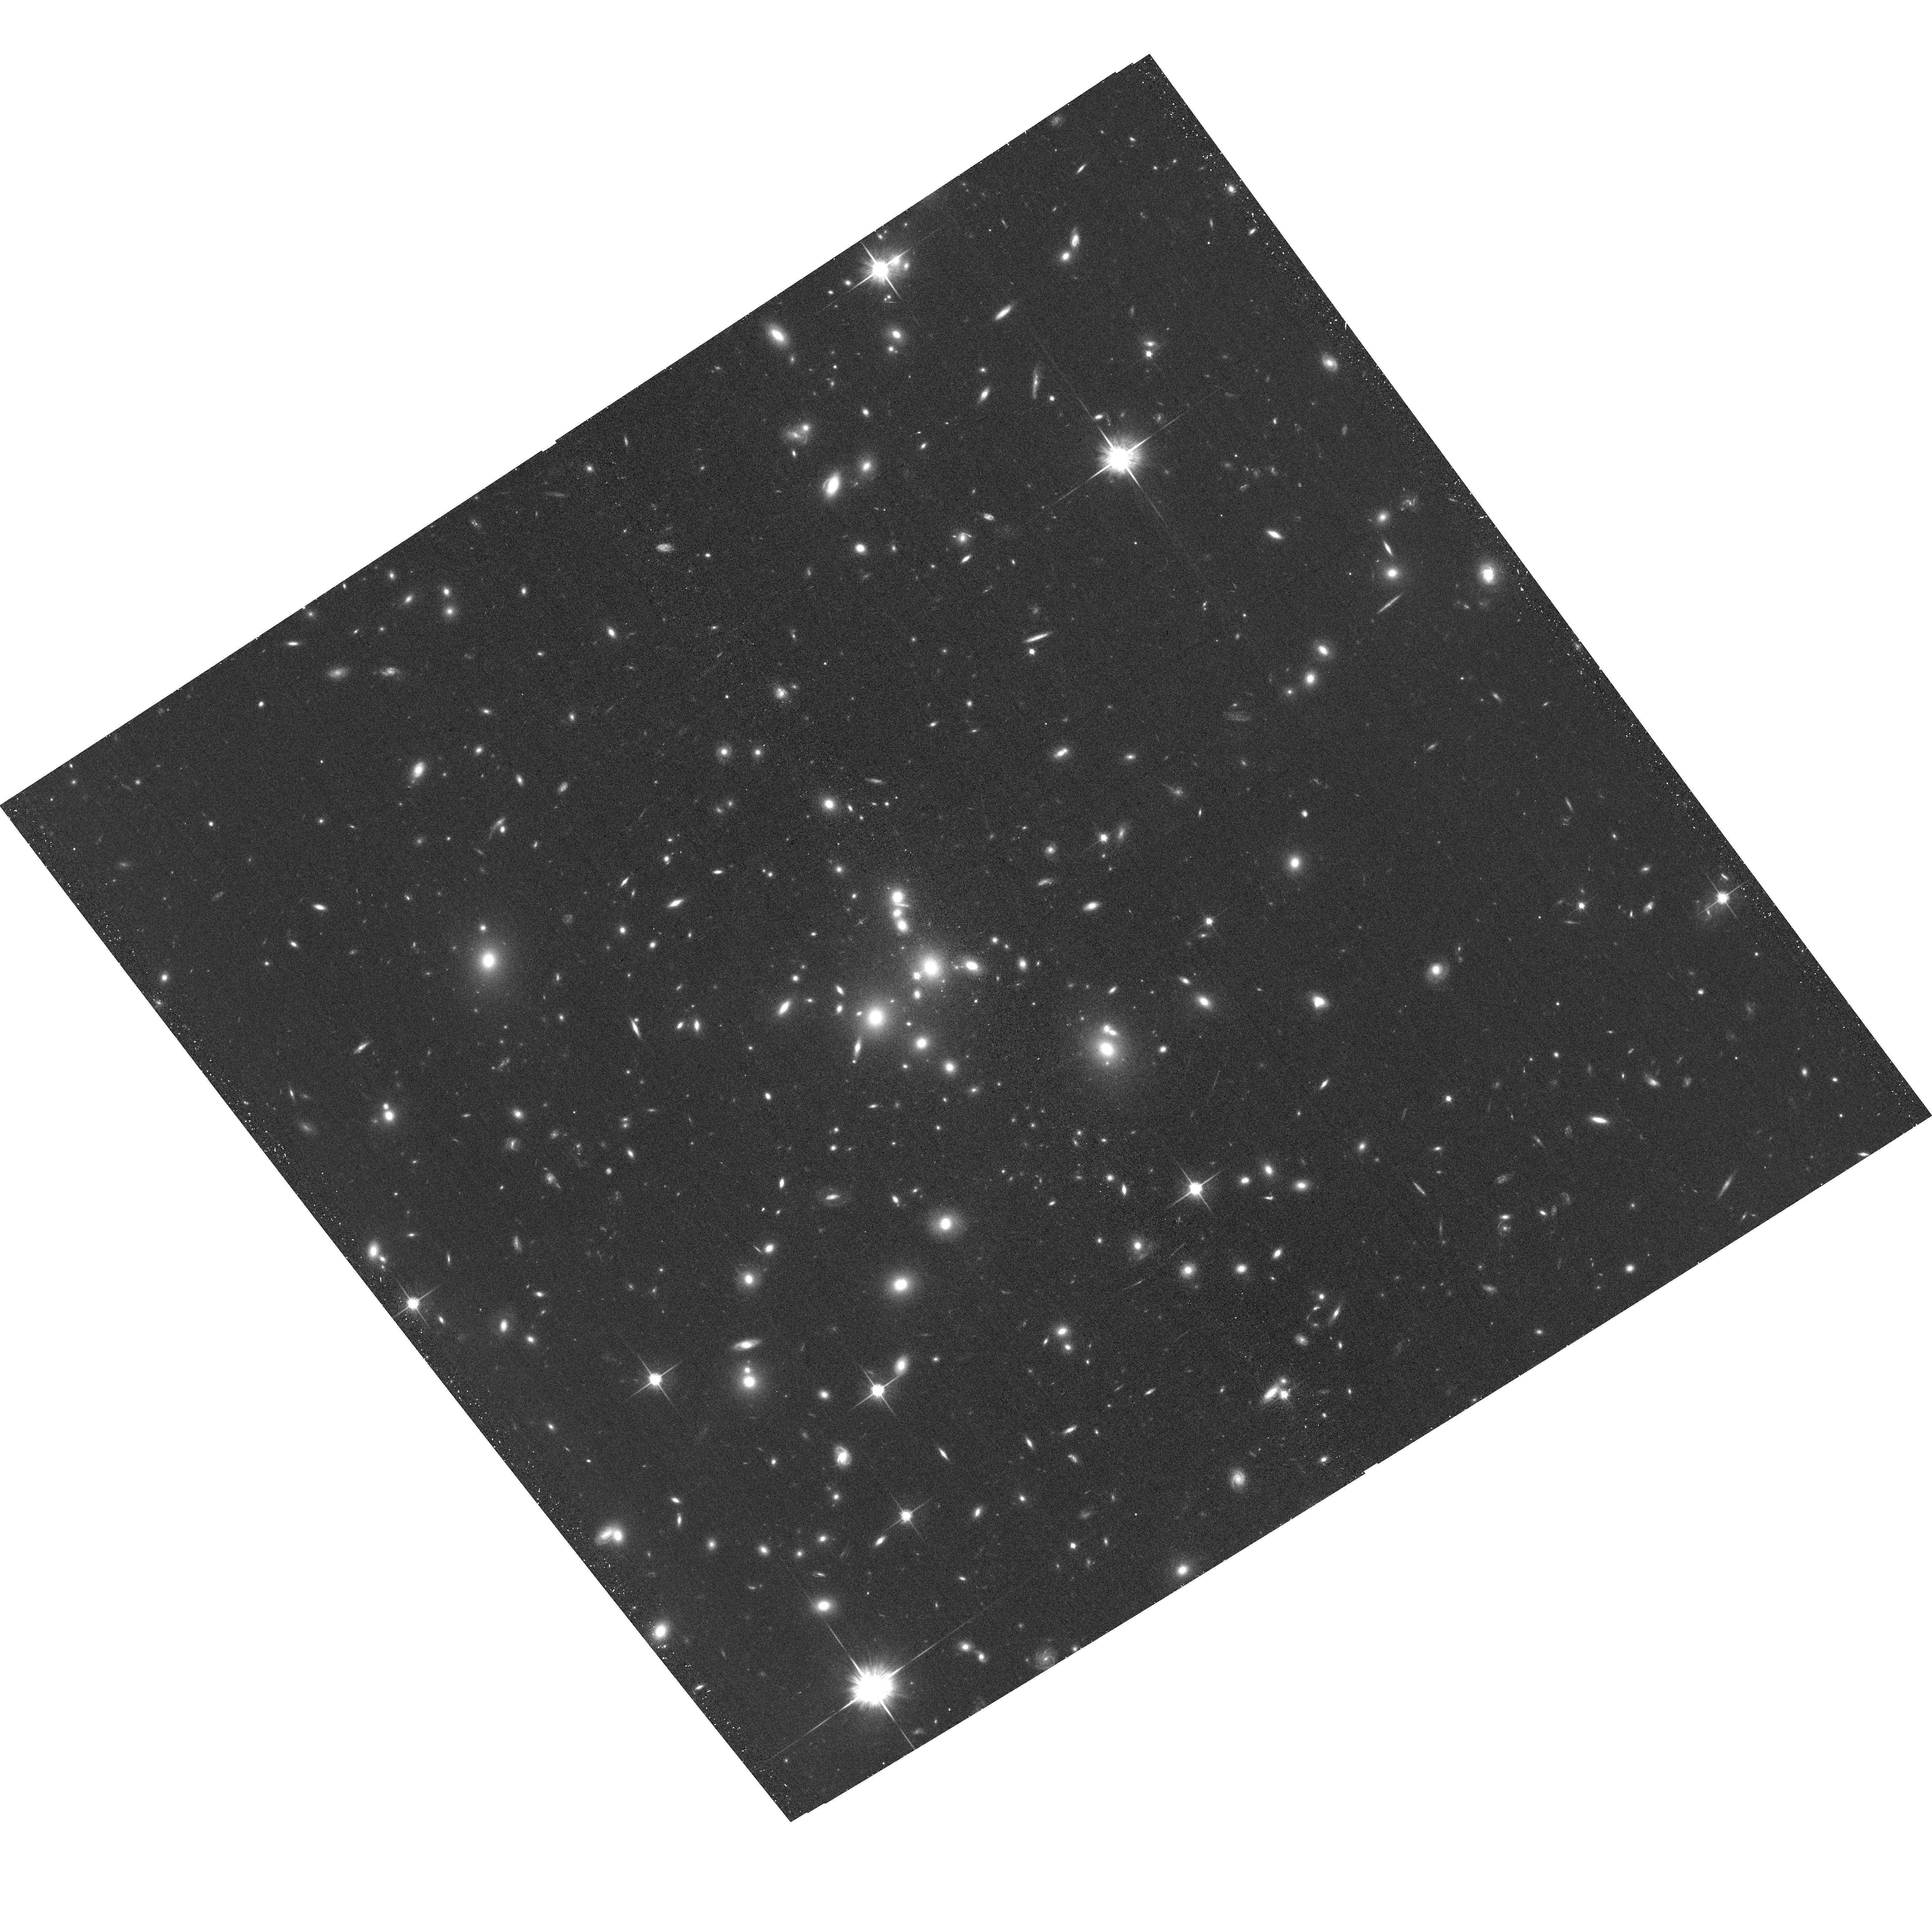
Target: MACSJ0850.1+3604
Instrument: ACS/WFC
Filter: F814W
Exposure: 20 min
Observation ID: hst_15843_0f_acs_wfc_f814w_je280f

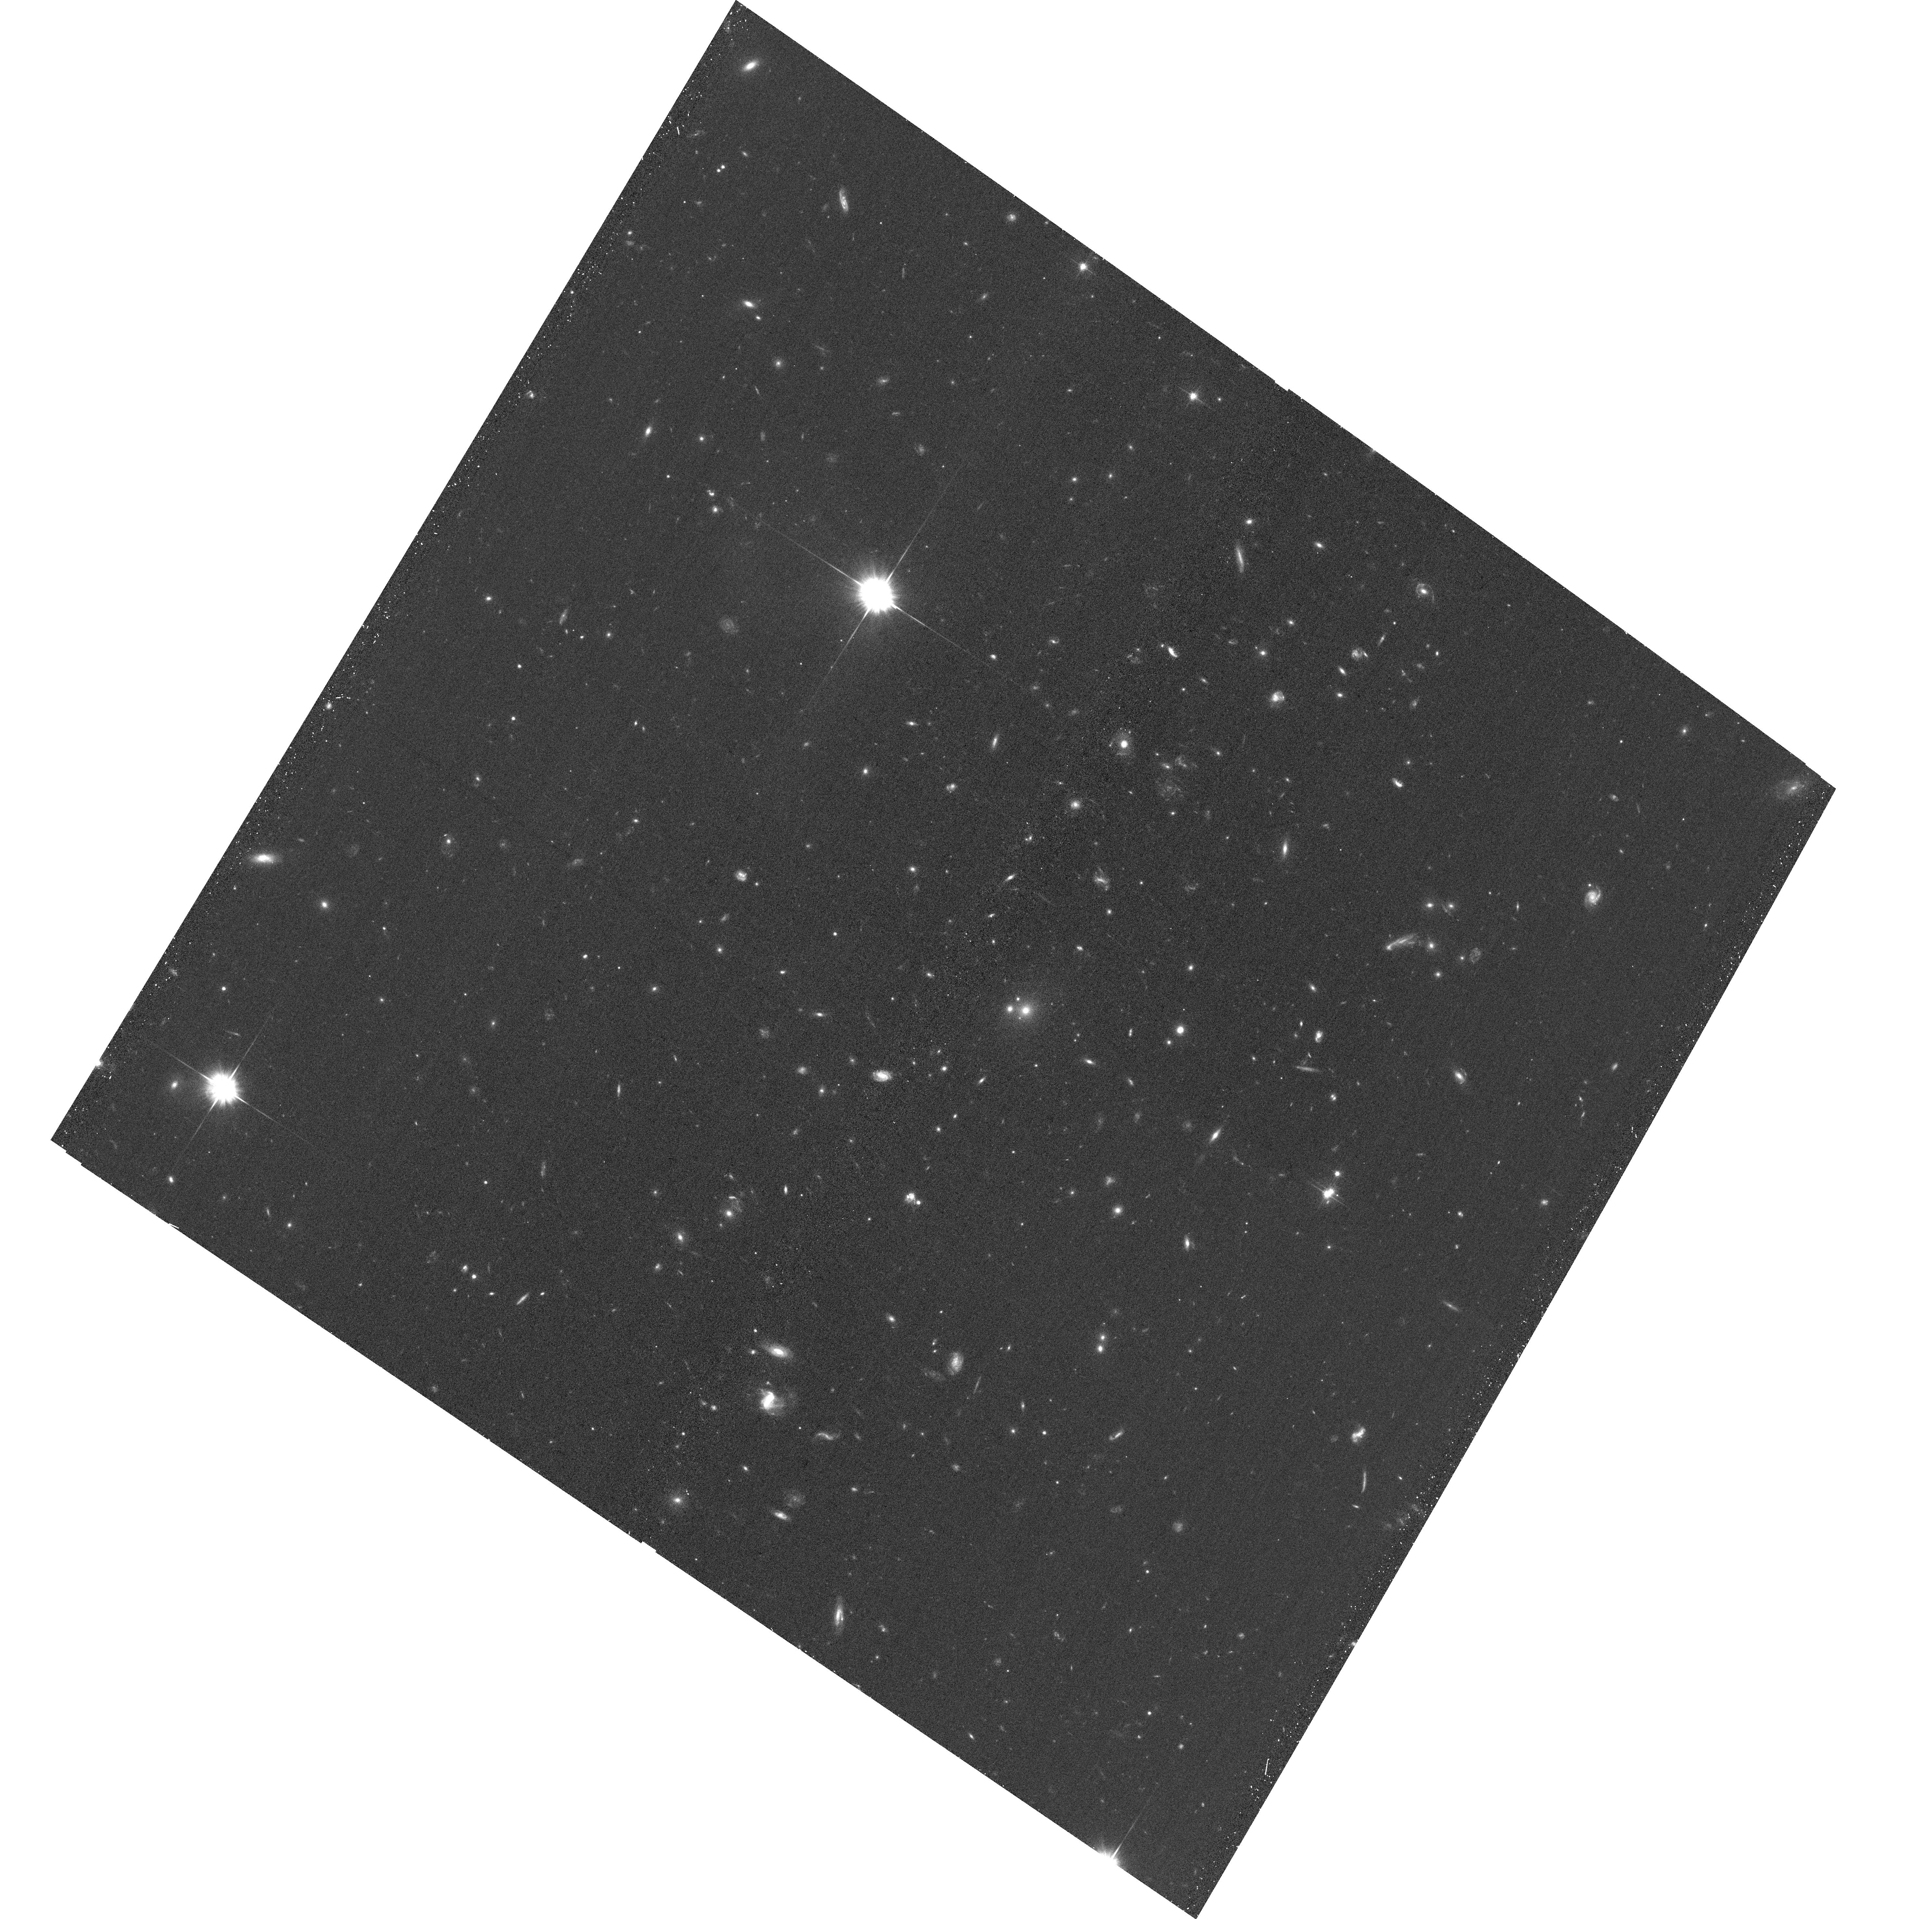
Target: EMACSJ1437.8+0616
Instrument: ACS/WFC
Filter: F606W
Exposure: 20 min
Observation ID: hst_15843_25_acs_wfc_f606w_je2825

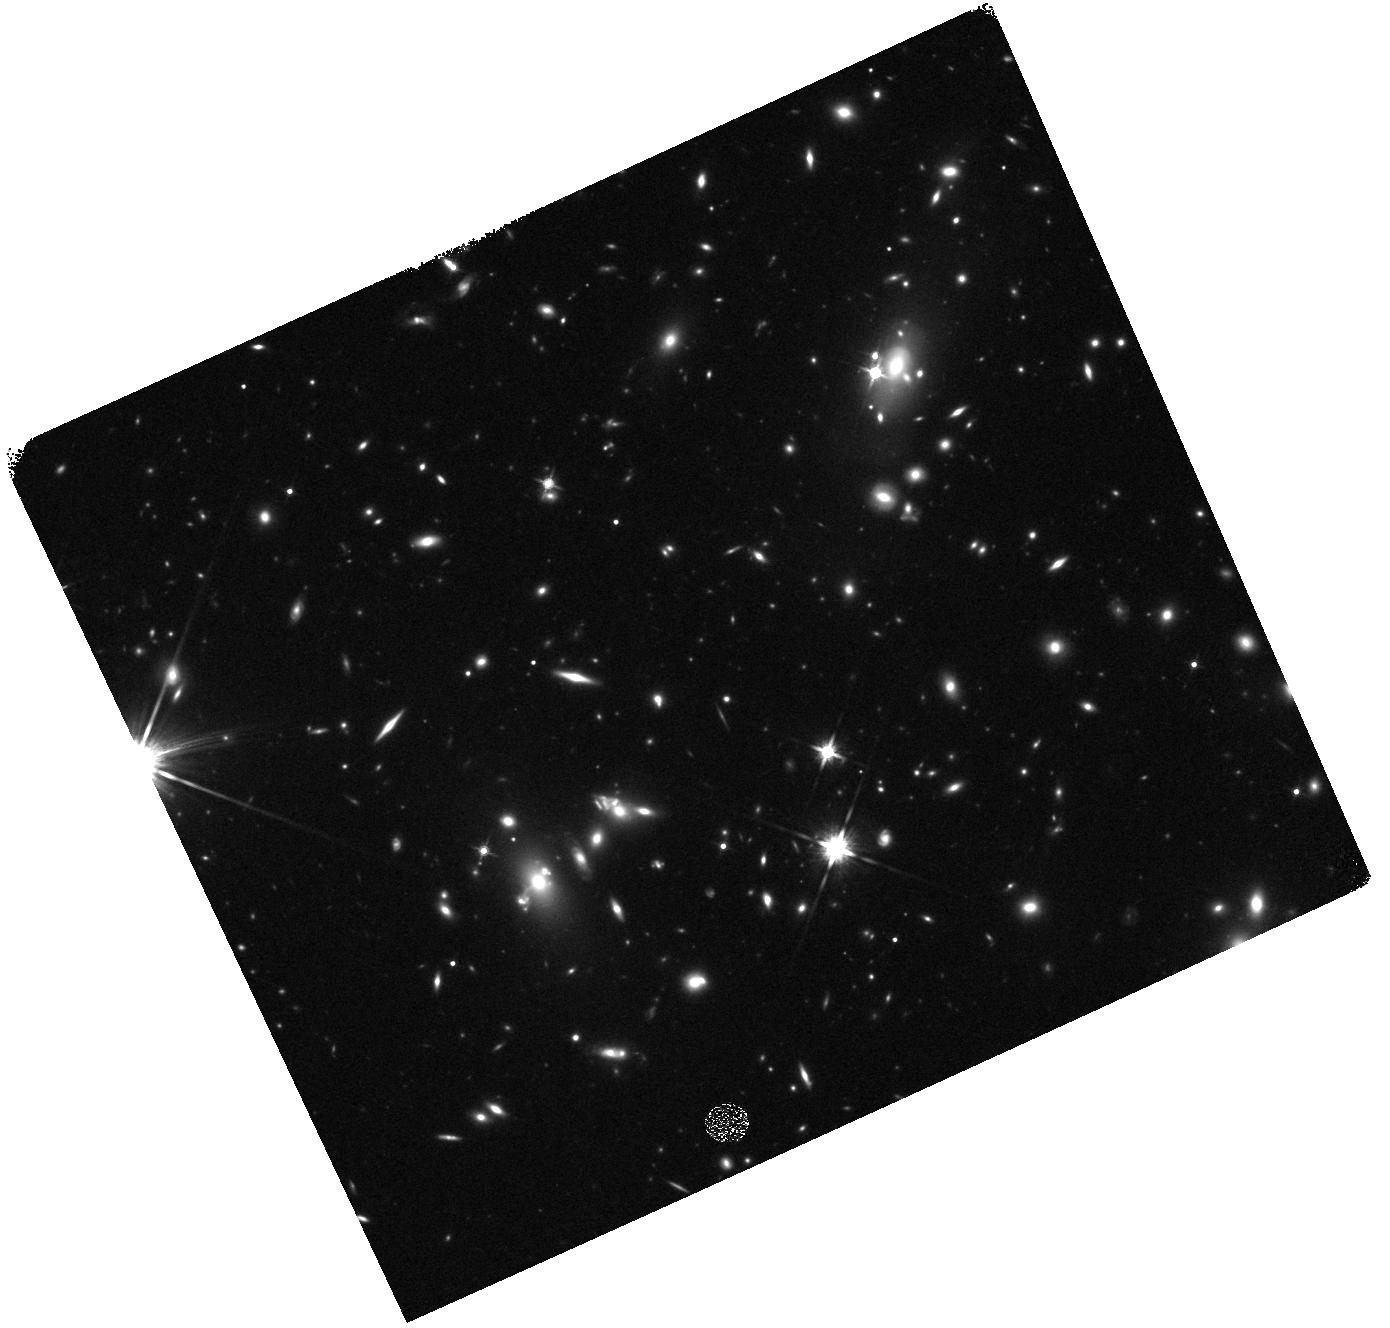
Target: SMACSJ0304.3-4401
Instrument: WFC3/IR
Filter: F140W
Exposure: 12 min
Observation ID: hst_15843_1d_wfc3_ir_f140w_ie281d

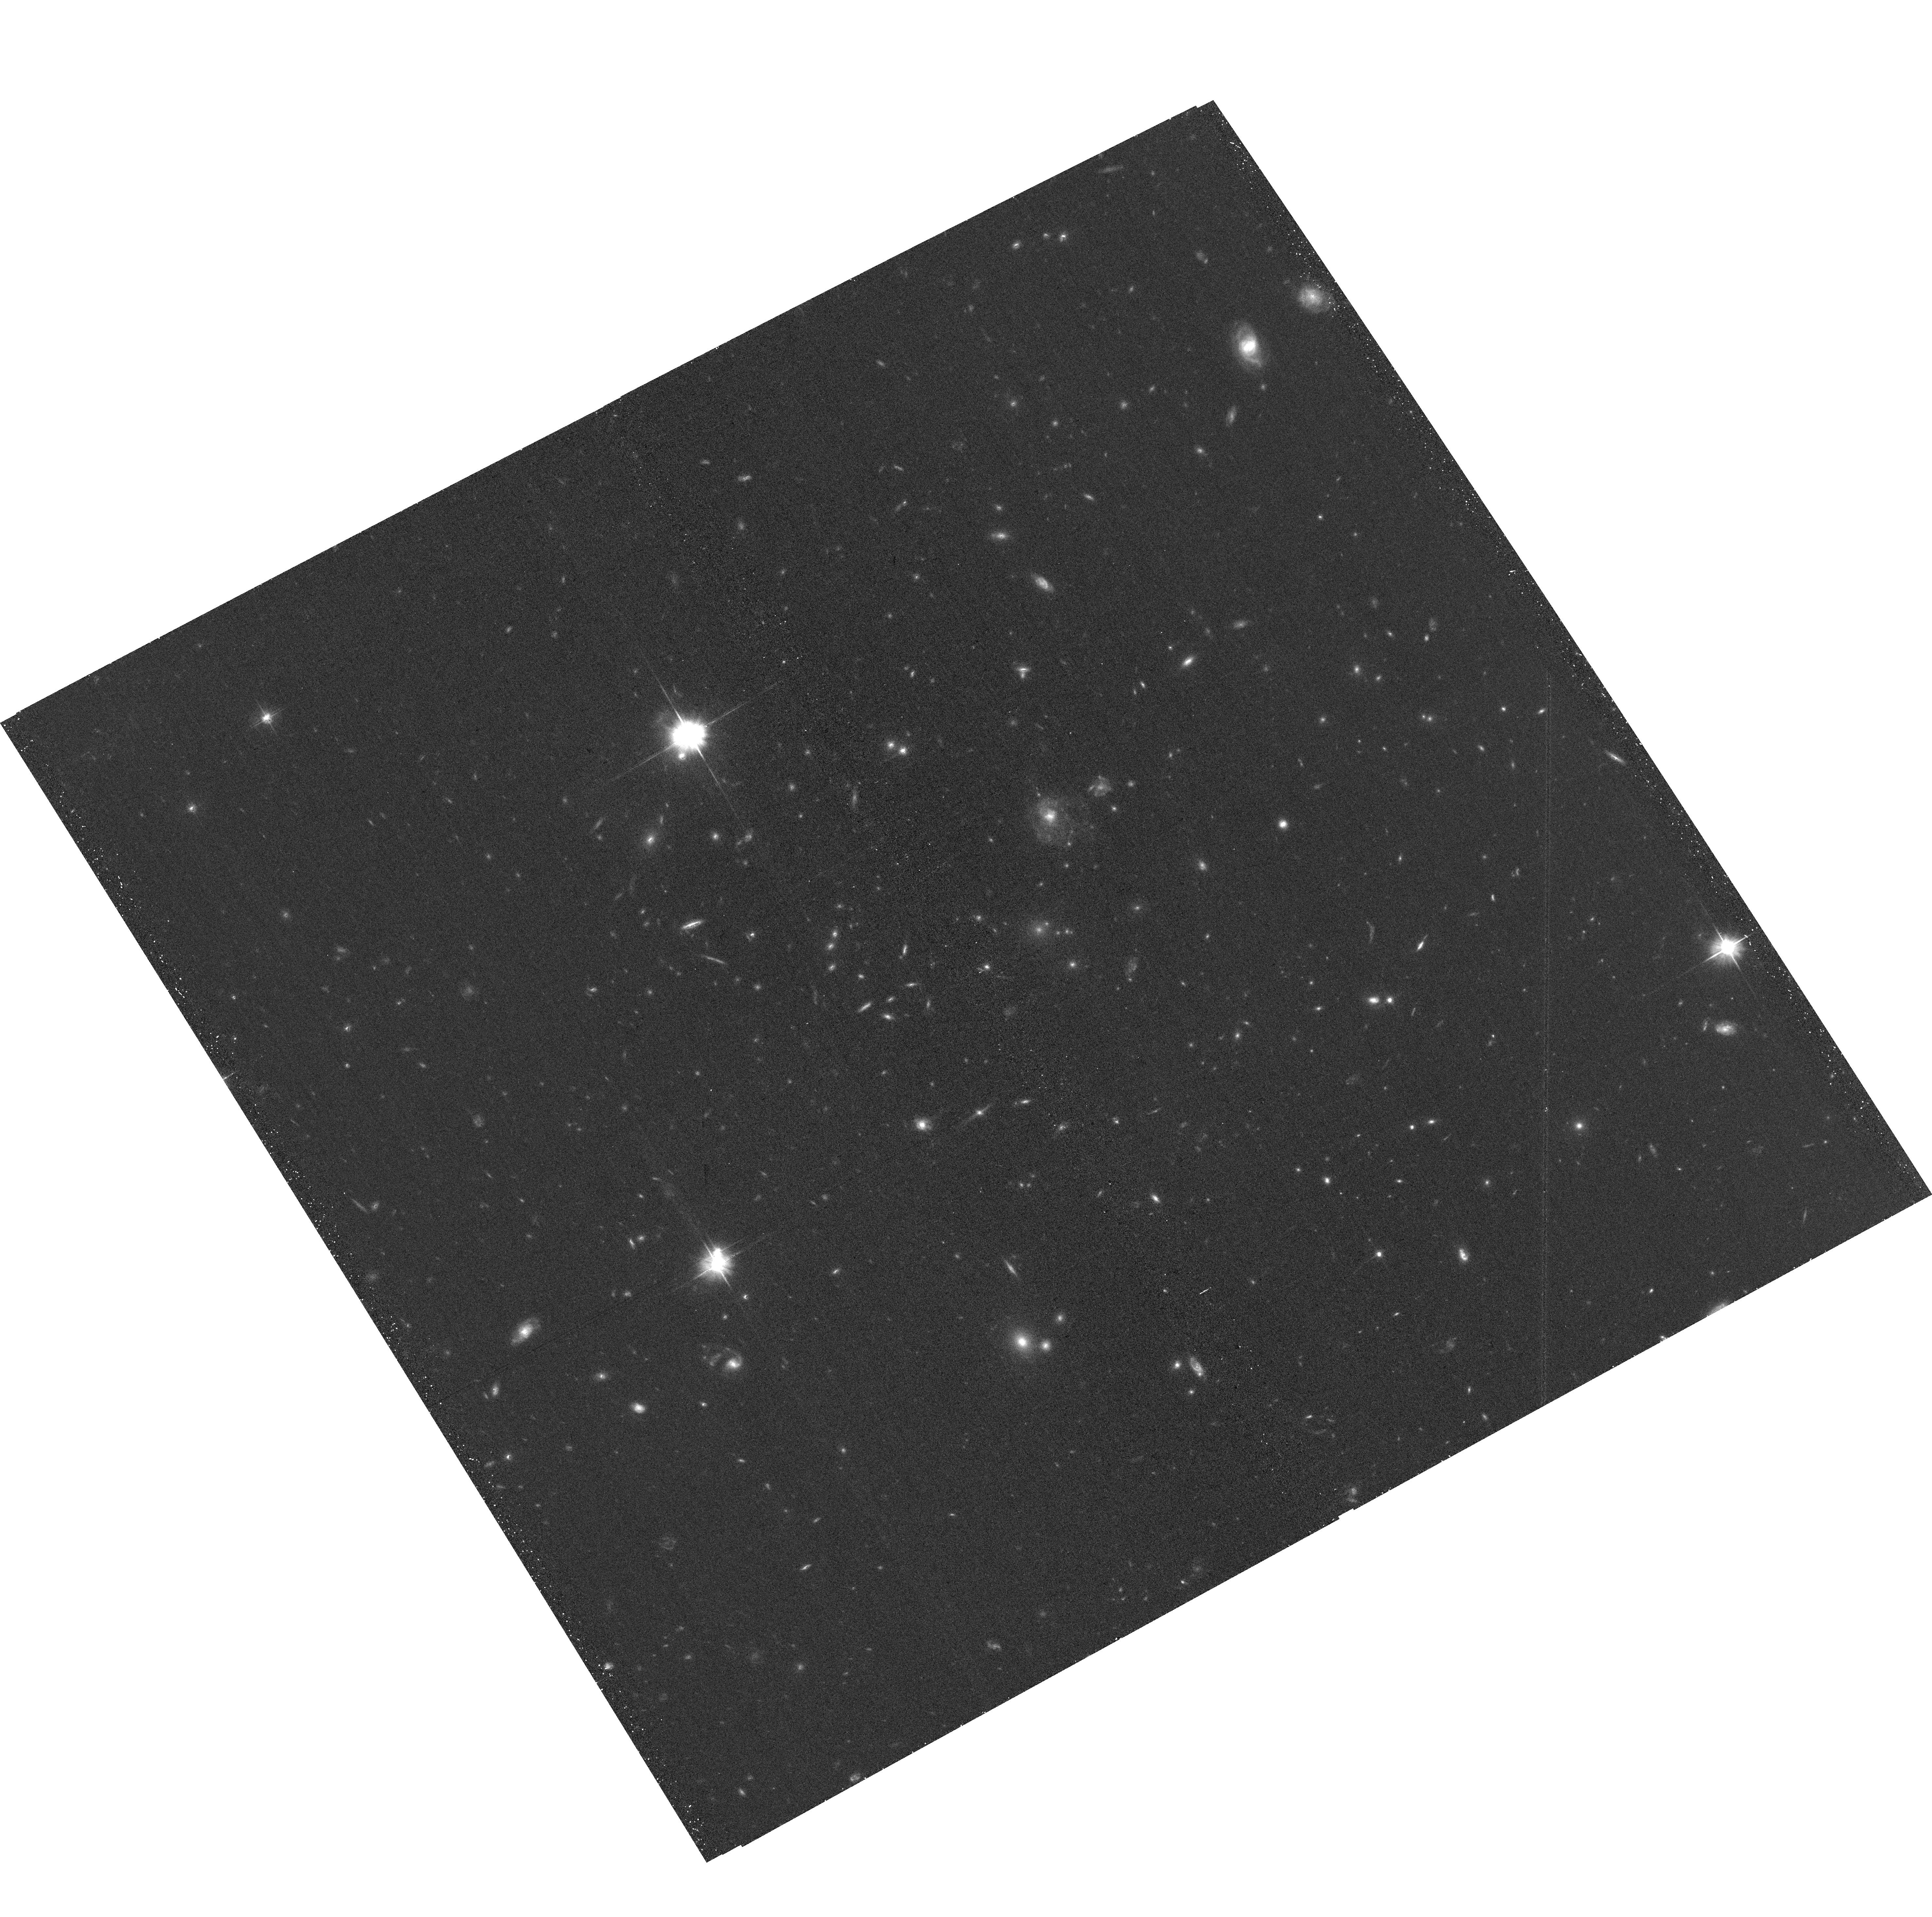
Target: EMACSJ0804.6+5325
Instrument: ACS/WFC
Filter: F606W
Exposure: 20 min
Observation ID: hst_15843_30_acs_wfc_f606w_je2830

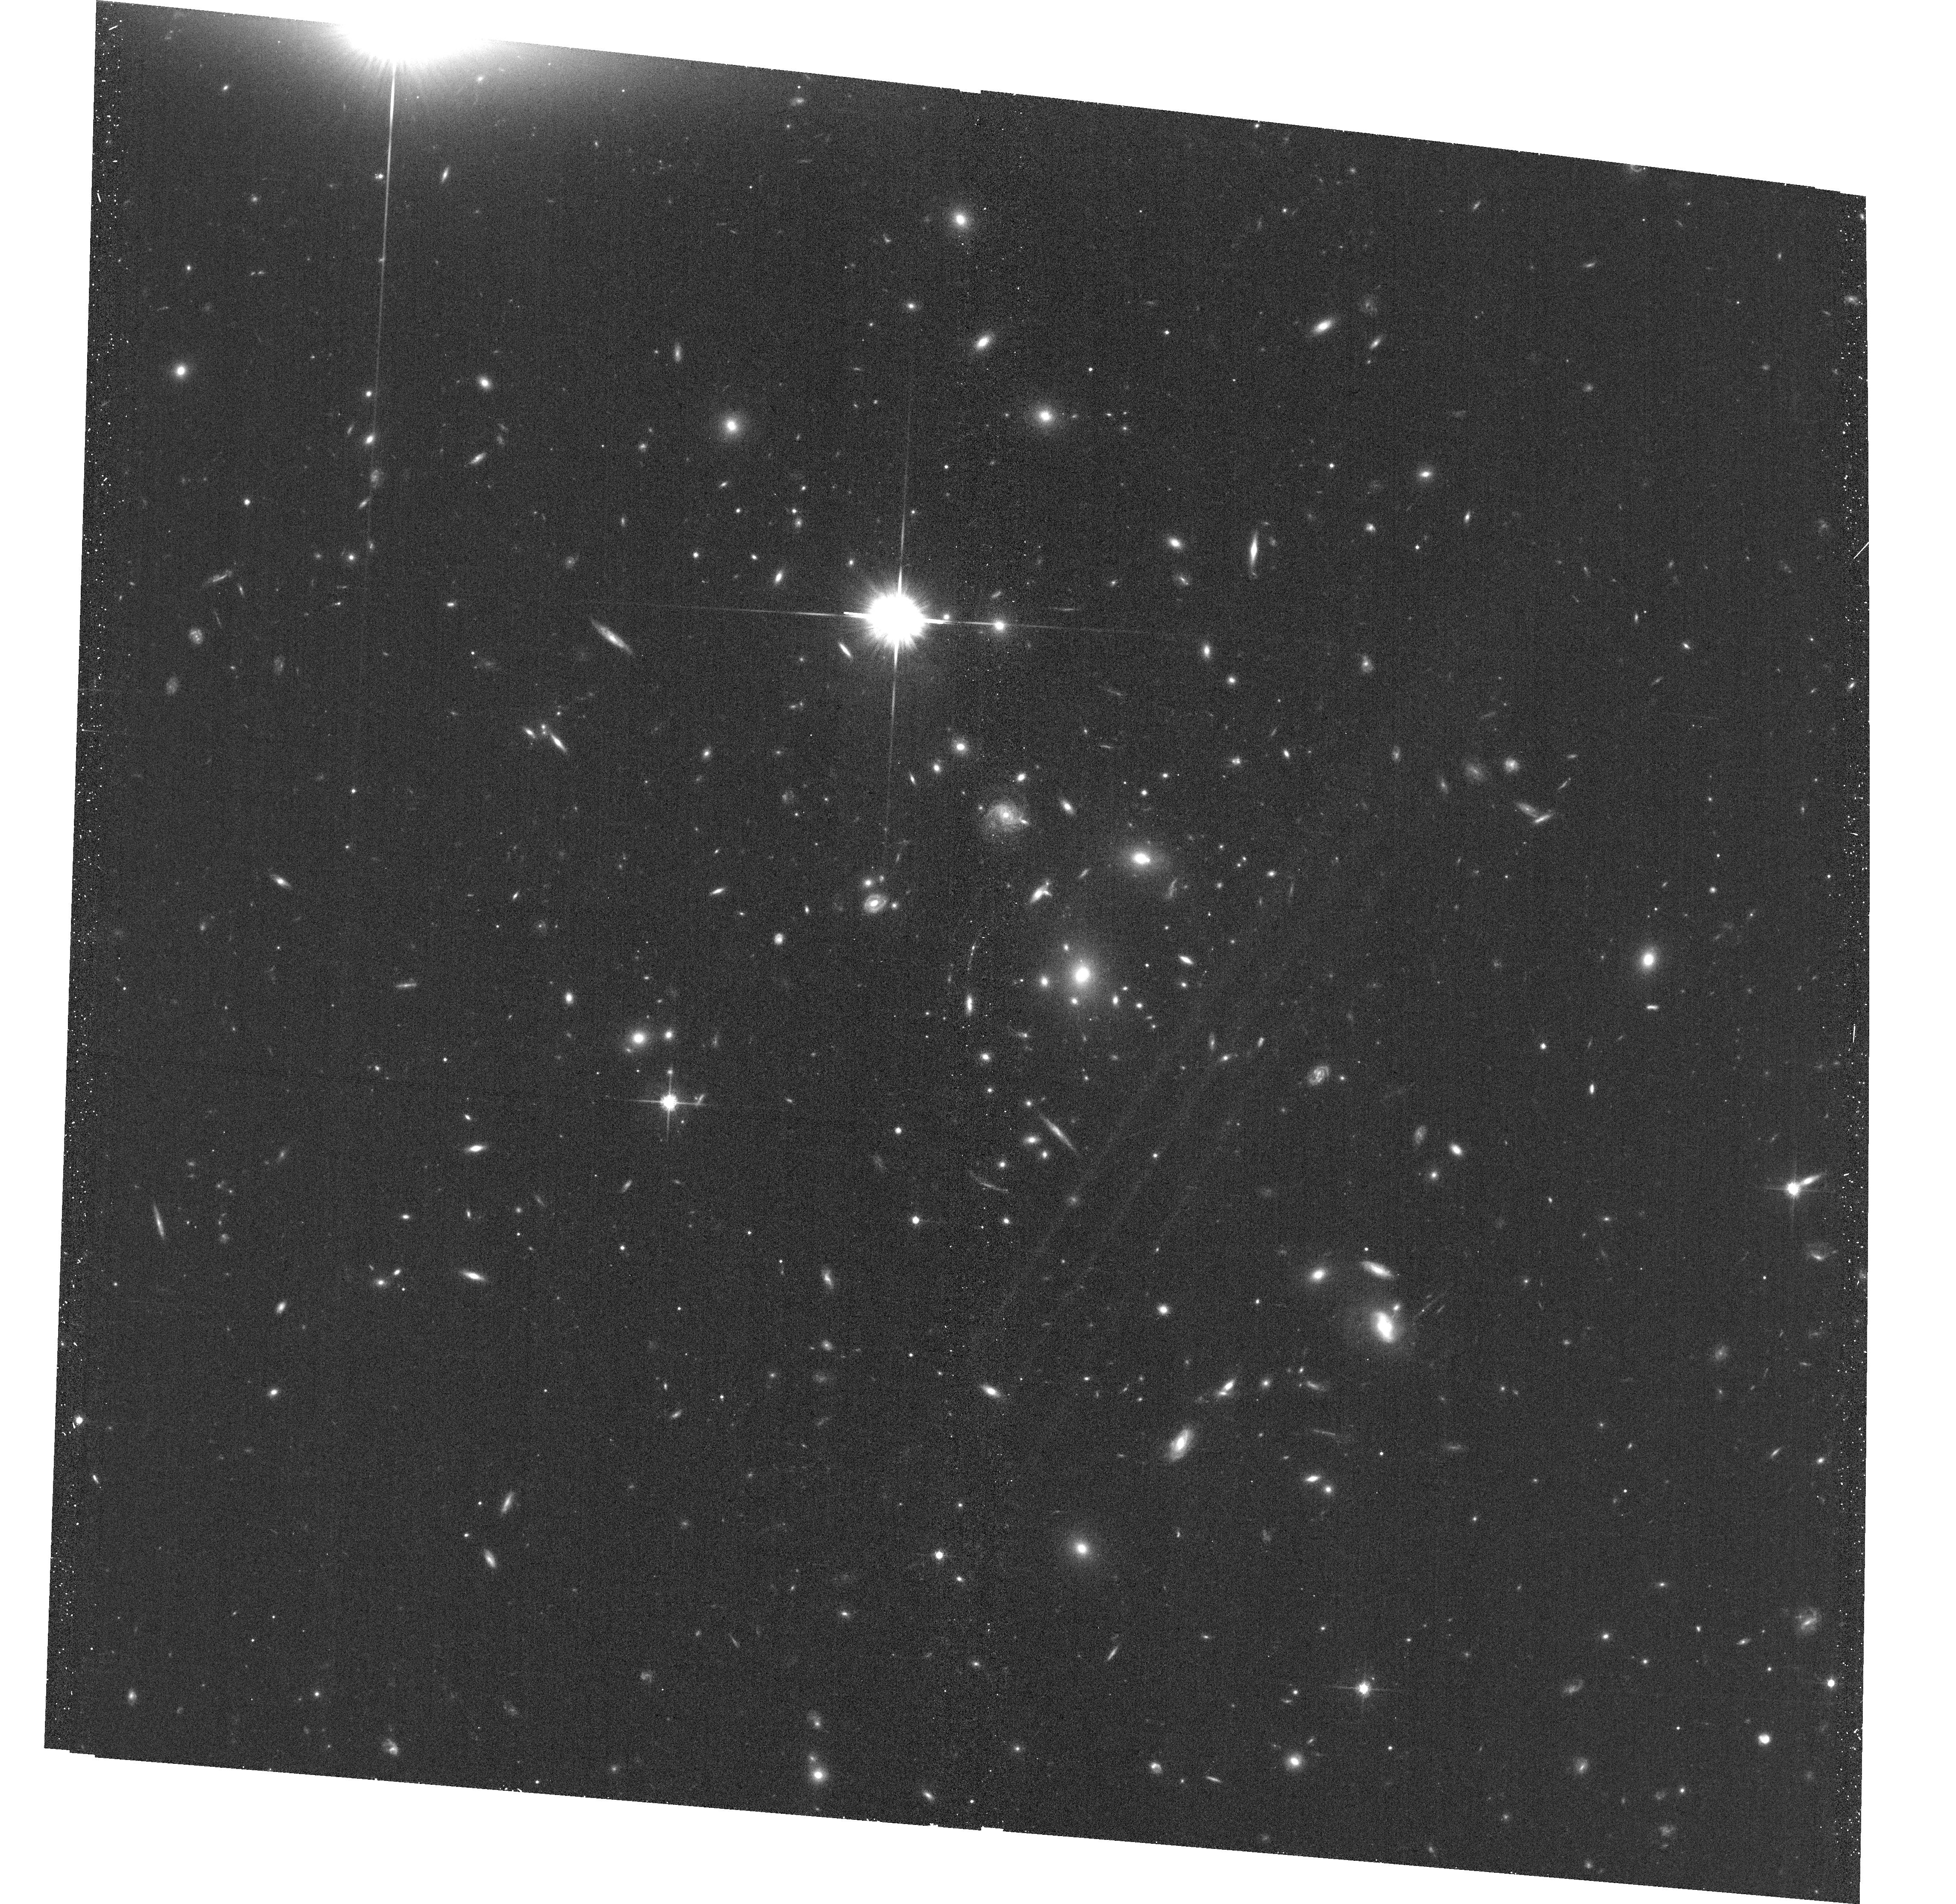
Target: EMACSJ1443.2+0102
Instrument: ACS/WFC
Filter: F814W
Exposure: 20 min
Observation ID: hst_15843_59_acs_wfc_f814w_je2859

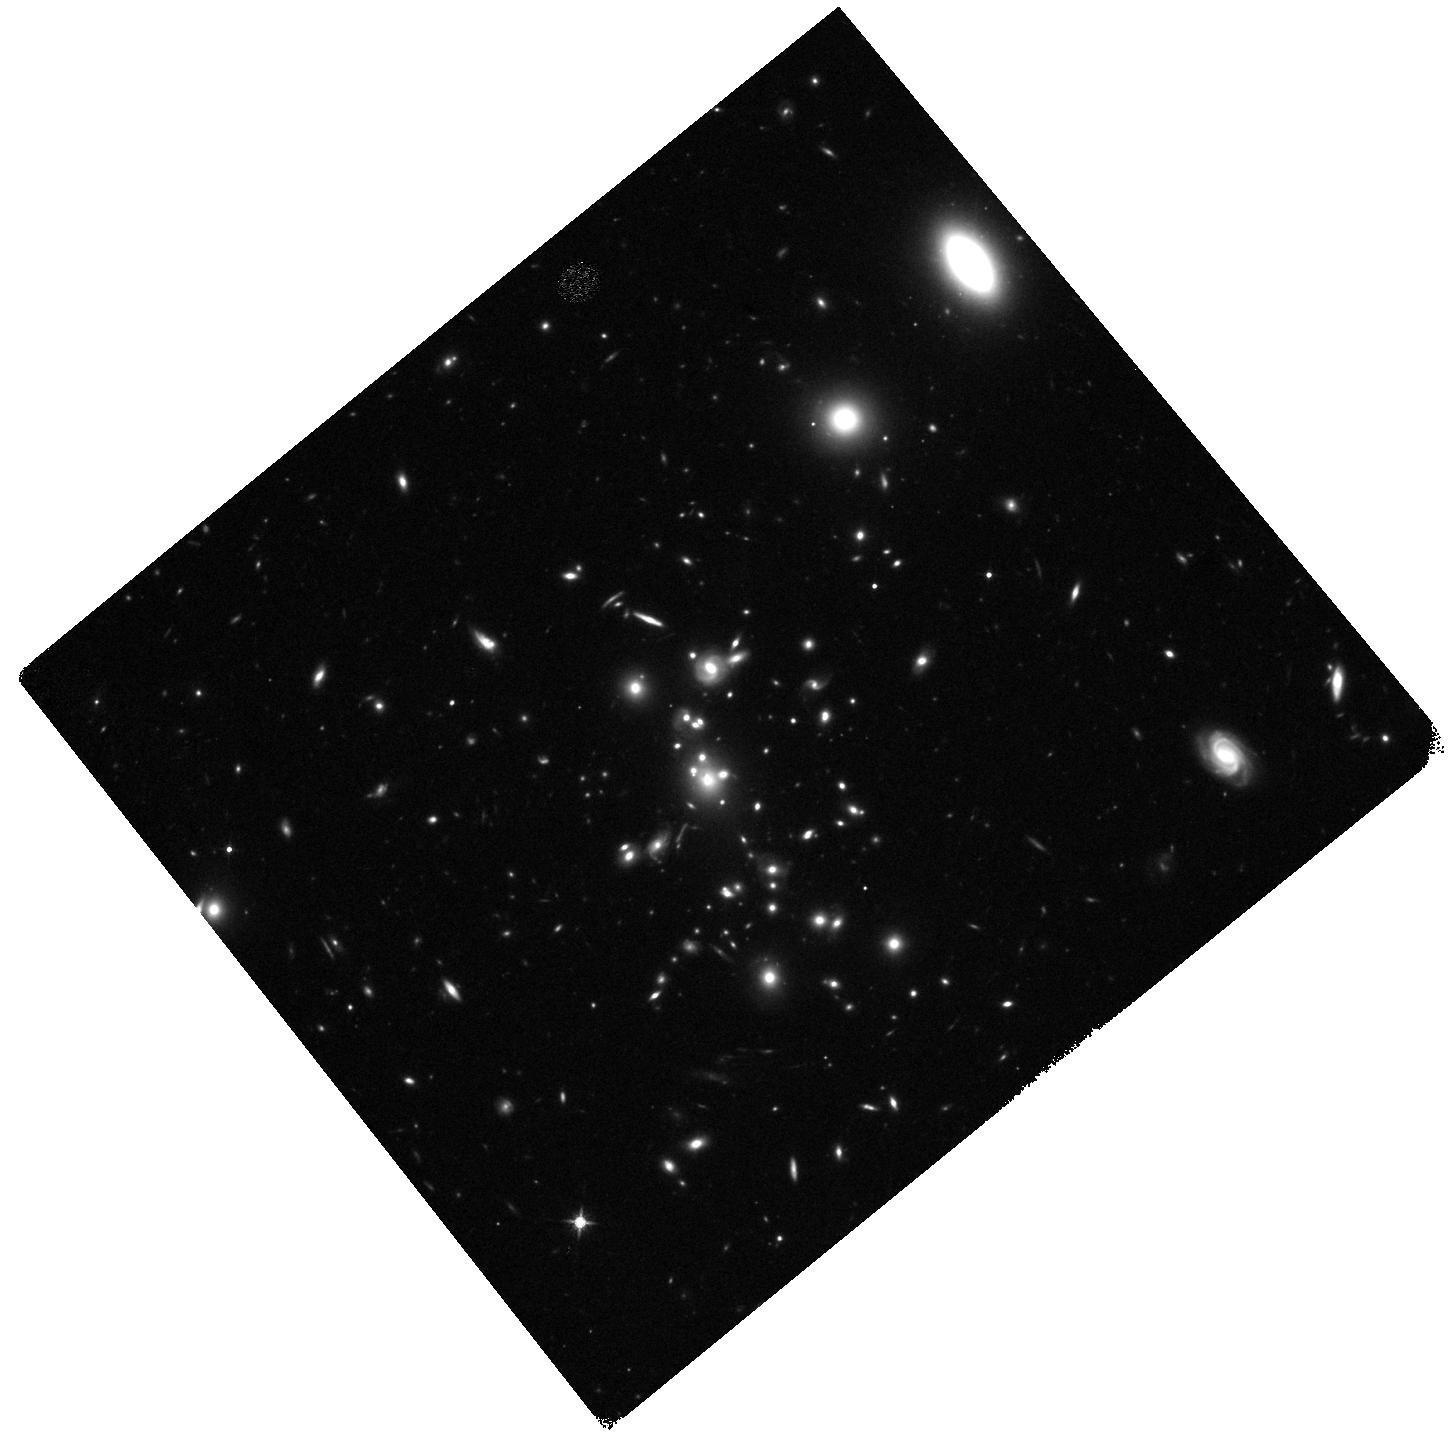
Target: EMACSJ2351.6-2818
Instrument: WFC3/IR
Filter: F140W
Exposure: 12 min
Observation ID: hst_15843_81_wfc3_ir_f140w_ie2881

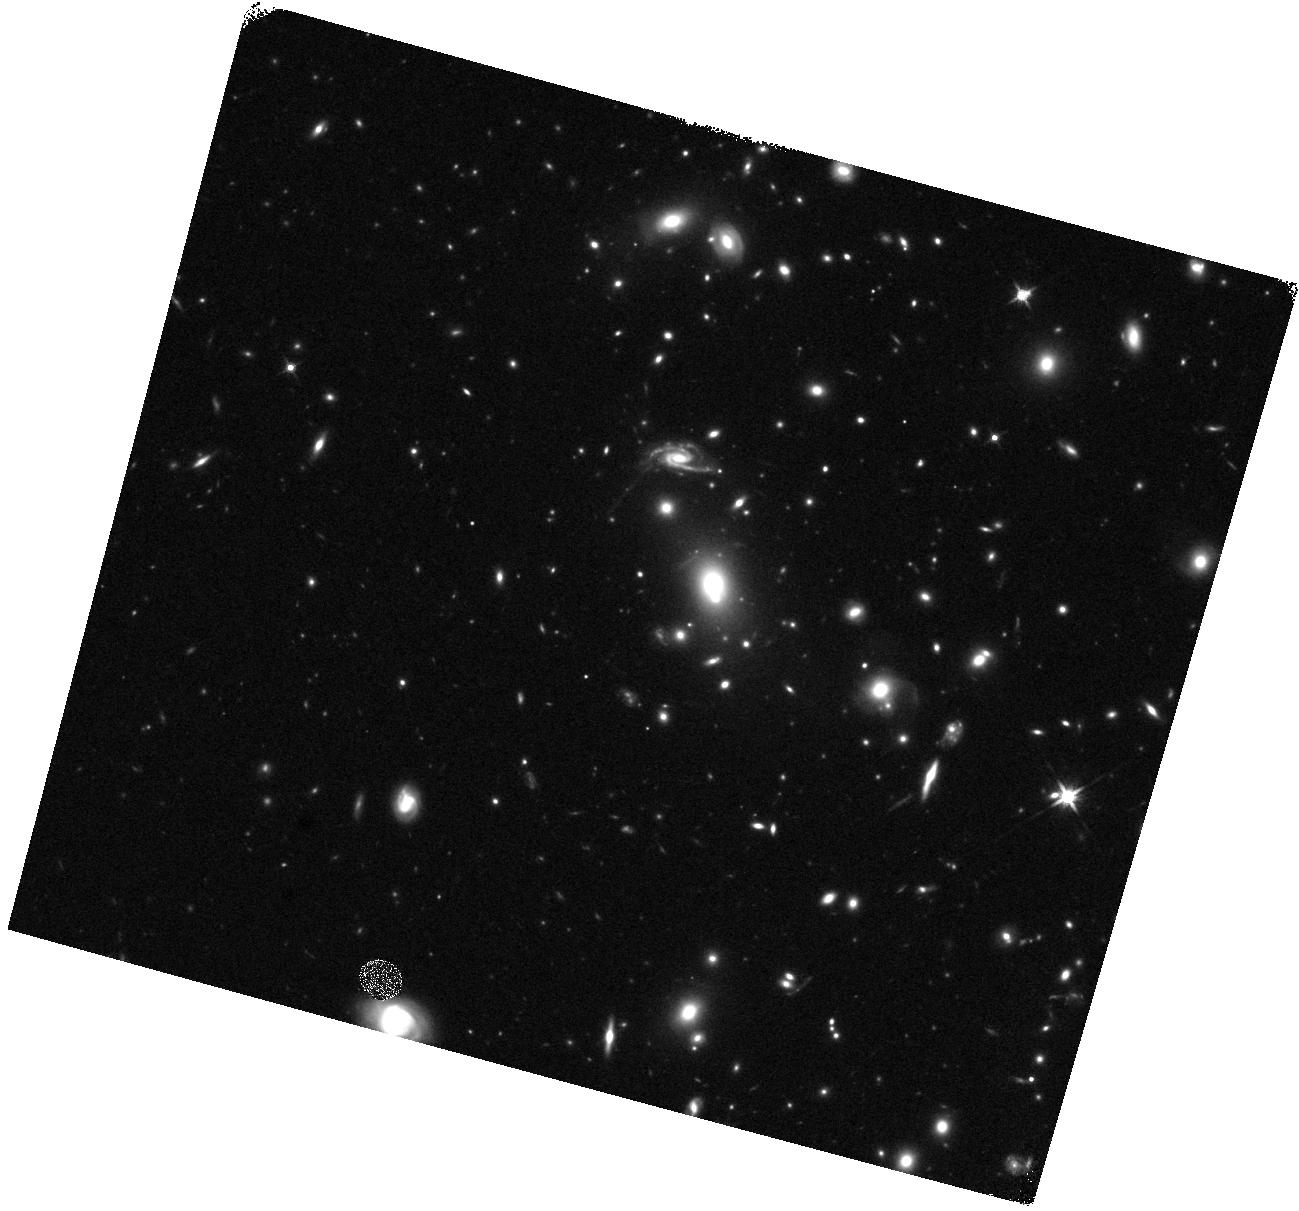
Target: MACSJ1108.8+0906
Instrument: WFC3/IR
Filter: F140W
Exposure: 12 min
Observation ID: hst_15843_0m_wfc3_ir_f140w_ie280m

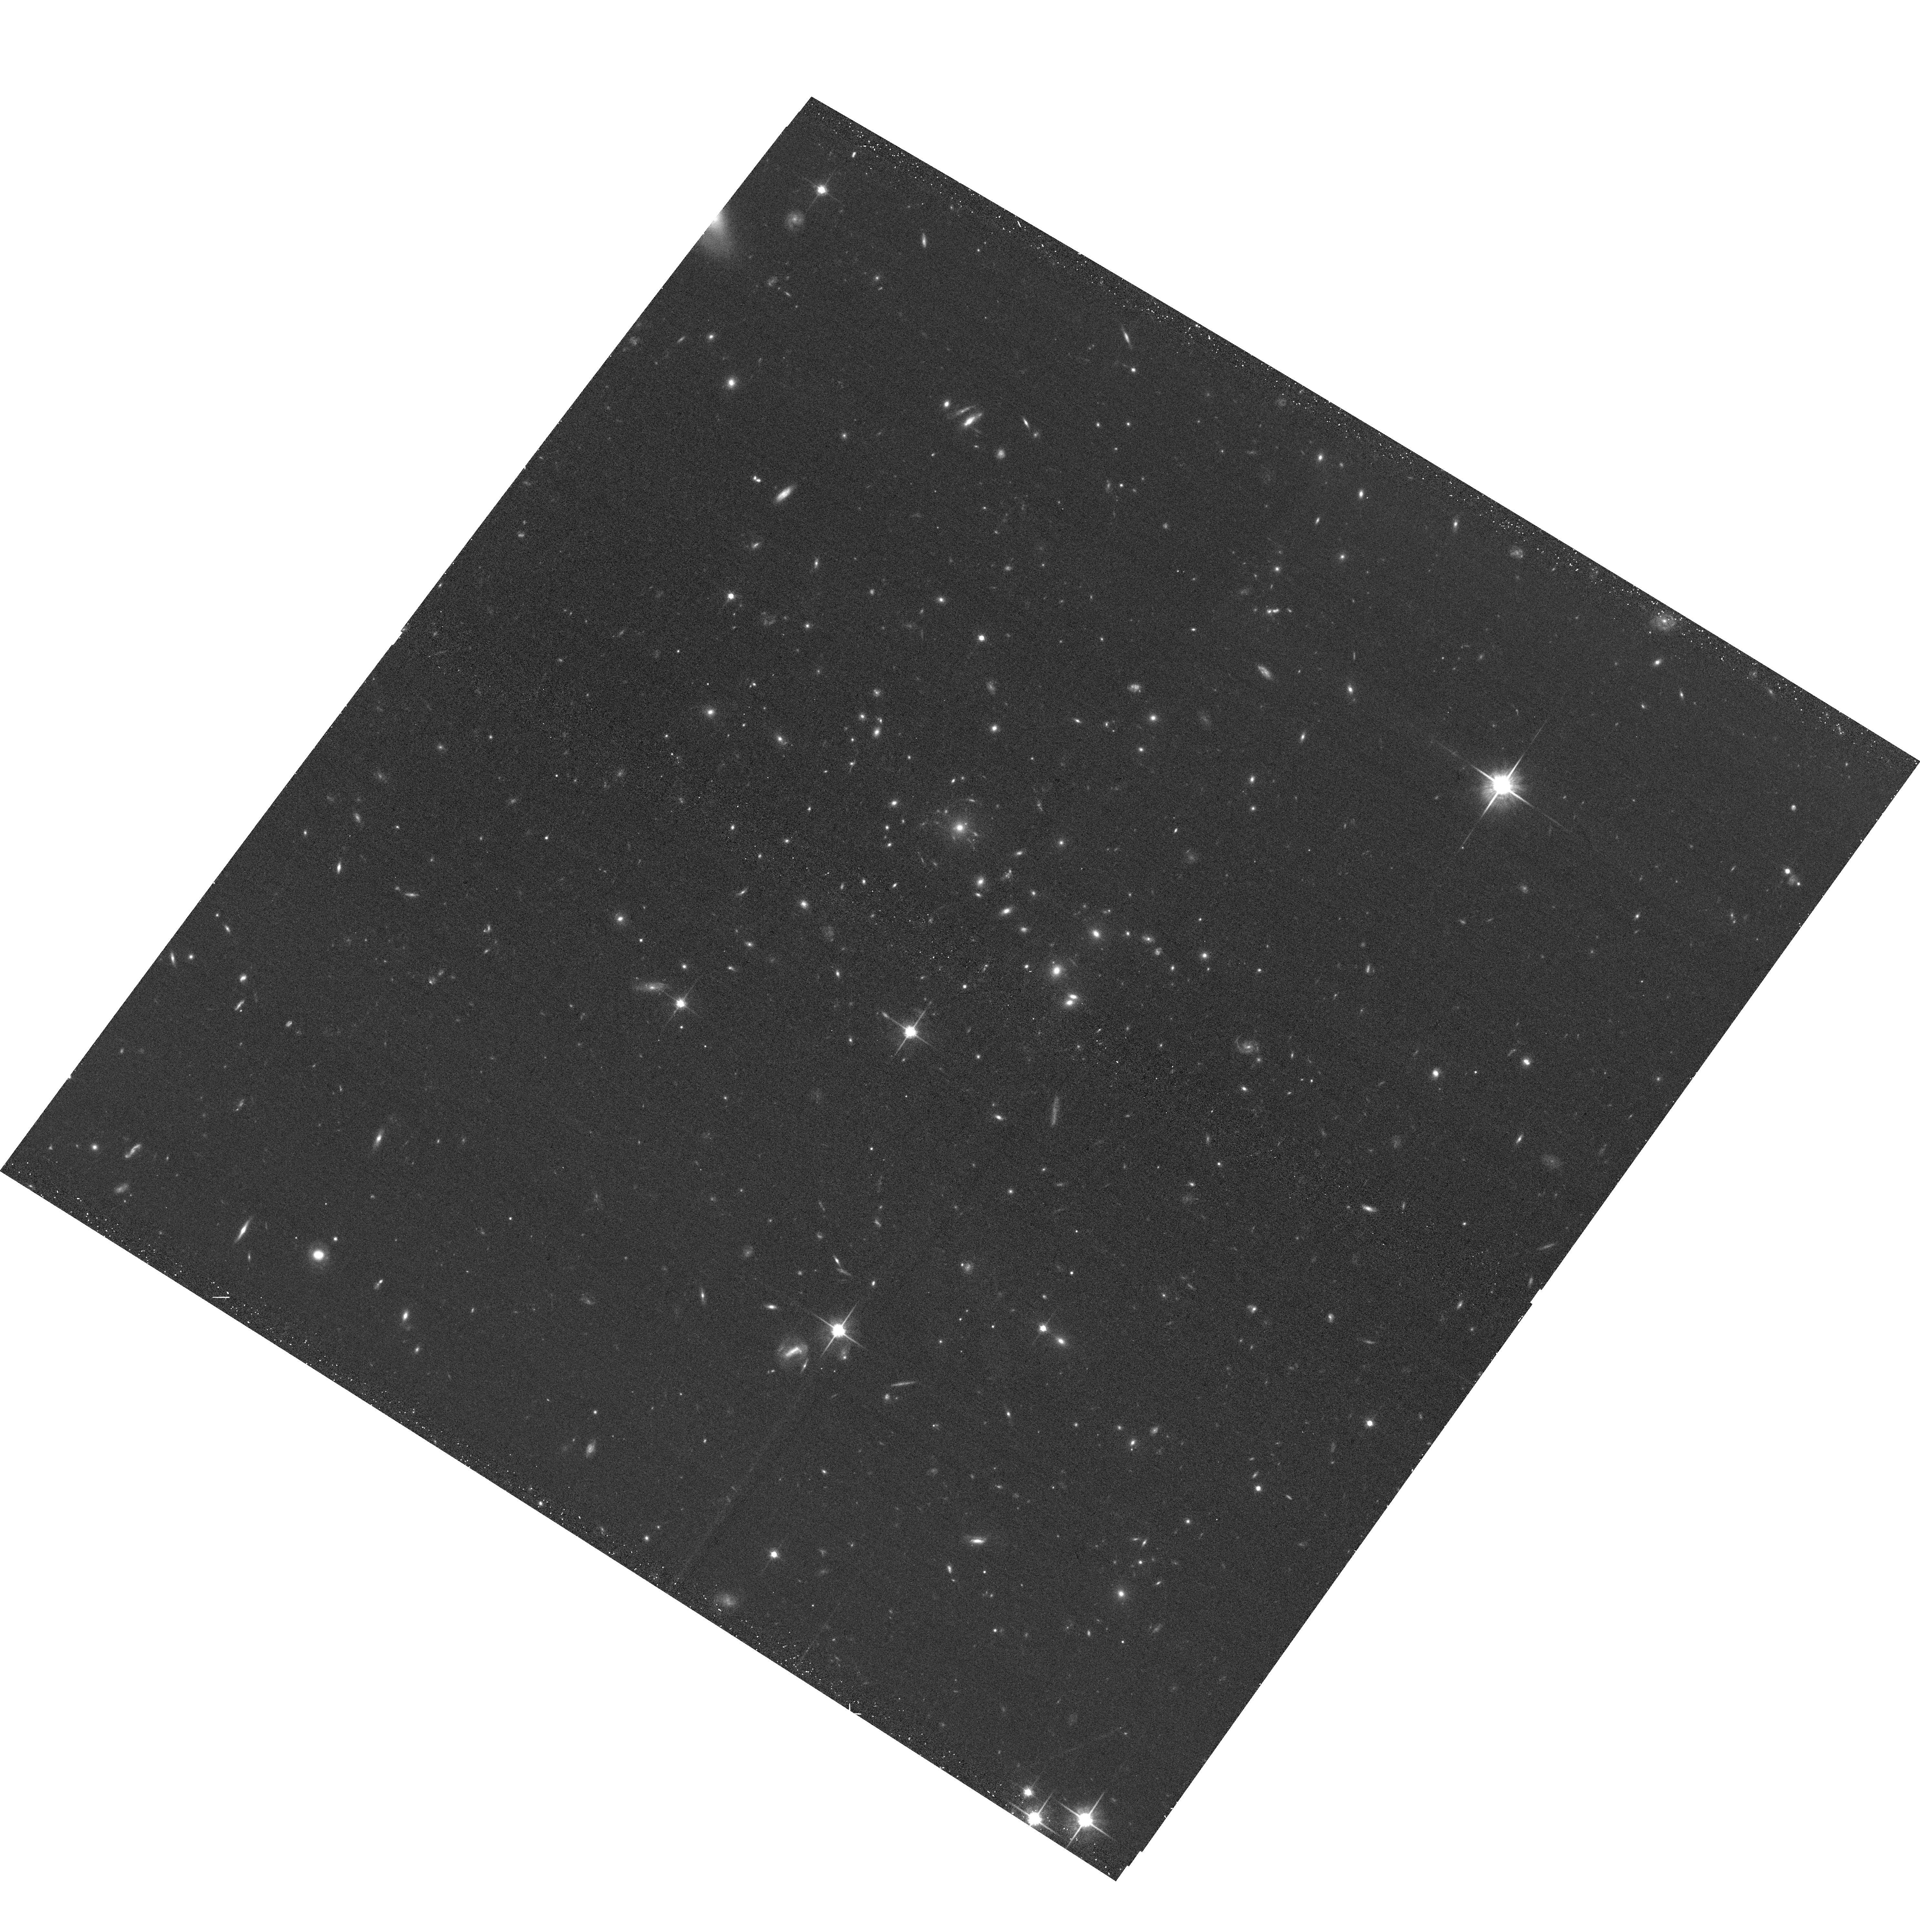
Target: EMACSJ1027.2+0345
Instrument: ACS/WFC
Filter: F814W
Exposure: 20 min
Observation ID: hst_15843_2f_acs_wfc_f814w_je282f

Beyond MACS: A Snapshot Survey of the Most Massive Clusters of Galaxies at z=0.5-1 (PI: Ebeling, Harald)

Truly massive galaxy clusters play a pivotal role for a wealth of extragalactic and cosmological research topics, and SNAPshot observations of these systems are ideally suited to identify the most promising cluster targets for further, in-depth study. The power of this approach was demonstrated by ACS/WFC3 SNAPshots of X-ray selected MACS and eMACS clusters at z>0.3 obtained in previous Cycles. Based on these data, the CLASH MCT program selected 16 out of 25 of their targets to be MACS clusters. Similarly, all but one of the six most powerful cluster lenses selected for in-depth study by the HST Frontier Fields initiative are MACS detections, and so are 16 of the 29 z>0.3 clusters targeted by the RELICS legacy program. We propose to continue this spectacularly successful SNAPshot survey of the most X-ray luminous distant clusters in a redshift-mass regime that is poorly sampled by any other project. Targeting primarily extremely massive clusters at z>0.5 from the X-ray selected eMACS sample (median velocity dispersion: 1250 km/s), the proposed program will (a) identify the most powerful gravitational telescopes at yet higher redshift for the next generation of in-depth studies of the distant Universe with HST and JWST, (b) provide constraints on the mass distribution within these extreme systems, (c) help improve our understanding of the physical nature of galaxy-galaxy and galaxy-gas interactions in cluster cores, and (d) unveil Balmer Break Galaxies at z~2 and Lyman-break galaxies at z>6 as F814W dropouts. Acknowledging the broad community interest in our sample we waive our data rights for these observations.